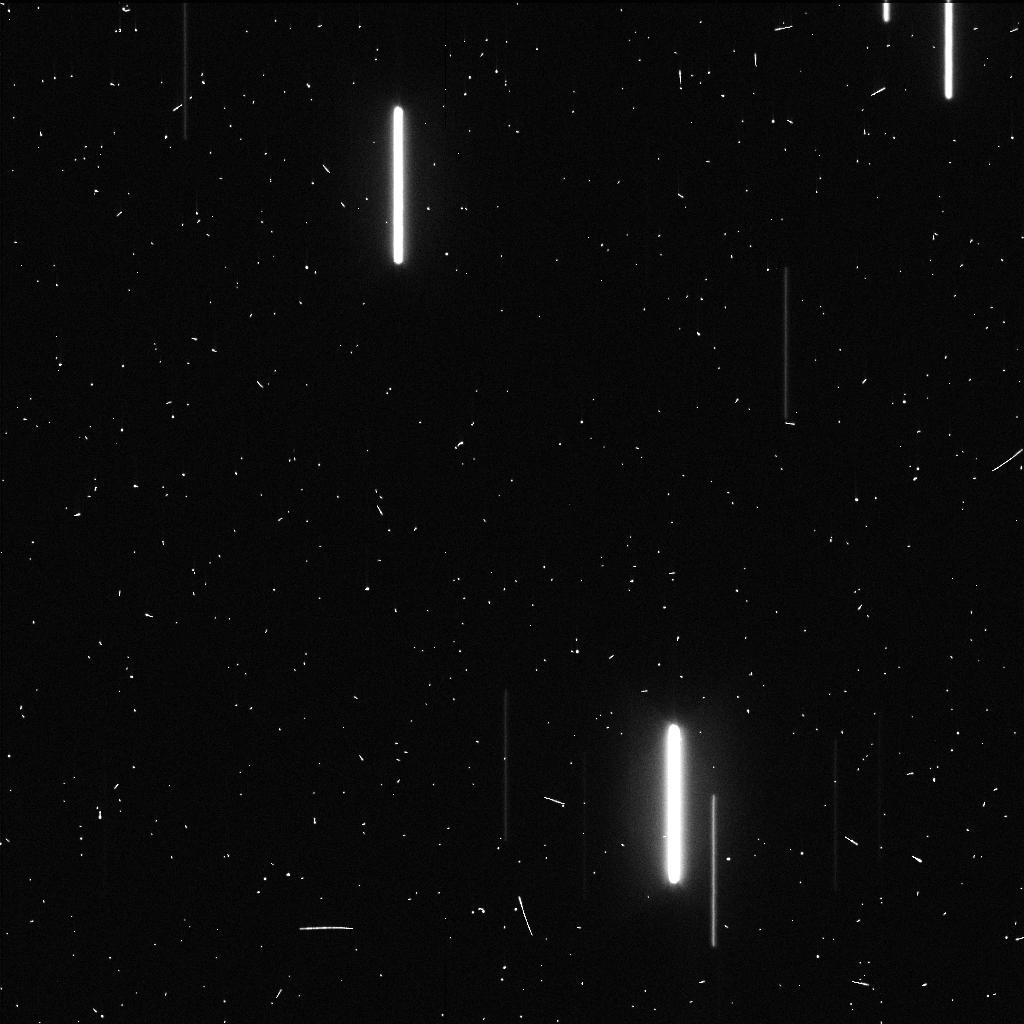
Target: KEPLER-62. Instrument: WFC3/UVIS. Filter: F350LP. Exposure: 2 min. Observation ID: idmea1xyq

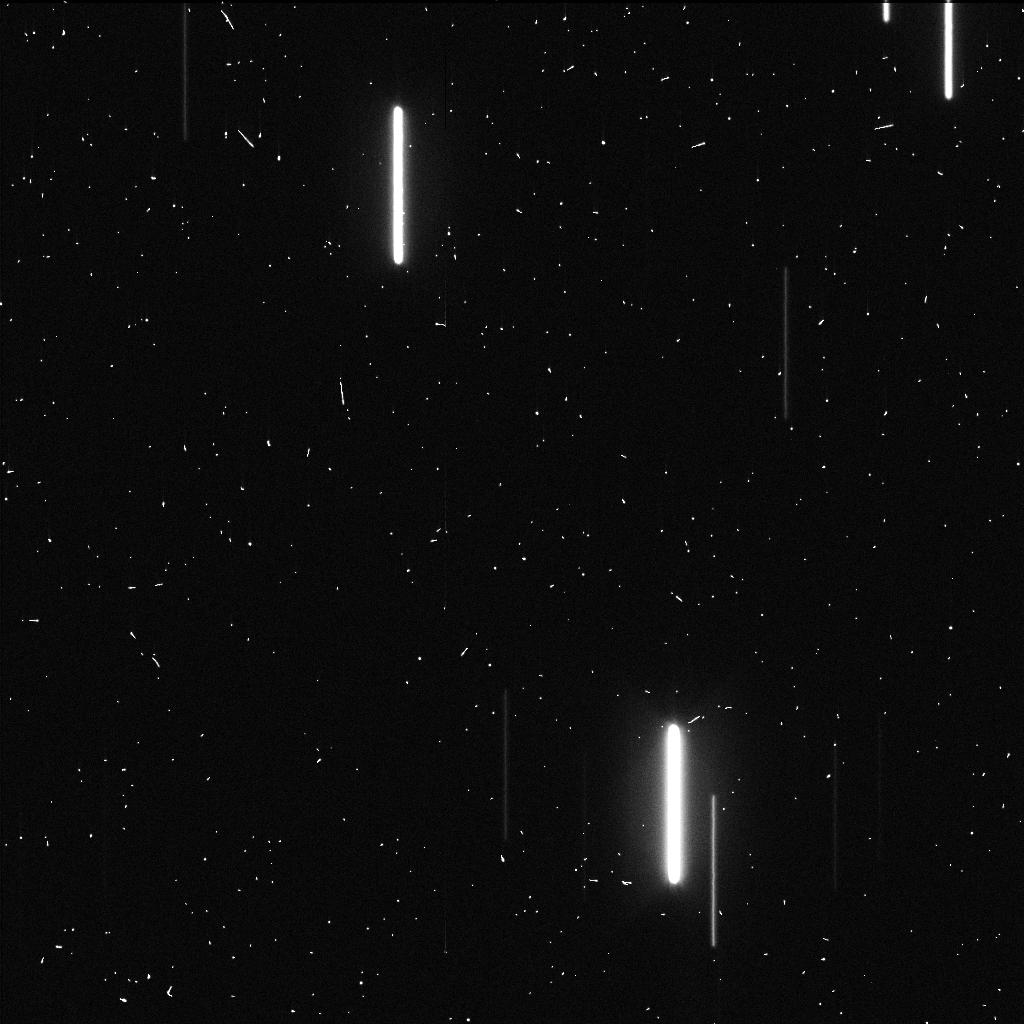
Target: KEPLER-62. Instrument: WFC3/UVIS. Filter: F350LP. Exposure: 2 min. Observation ID: idme01umq

Completing Keplers Mission to Determine the Frequency of Earth-like Planets (PI: Burke, Christopher J.)

The primary goal of NASA's Kepler mission is to estimate the frequency of Earth-sized planets orbiting in the habitable zone (HZ) of Sun-like stars (so called eta-Earth). Analysis of four years of Kepler data reveals an unprecedented population of more than 4400 planet candidates orbiting 3400 stars, however only a small subset of these (~13 planets) fall into the regime of near-Earth-sized and in the HZ of a solar-type star. By accounting properly for detection biases that limit the catalog completeness and reliability we can turn an observed population into an intrinsic population and achieve Kepler's prime mission goal. Our team have shown that uncertainties in HZ occurrence rates for solar-type stars for all analyses to date are dominated by systematic uncertainties. The robustness of the 13 high-value Earth-like planet candidates is questionable due to their long periods and small transit depths - the Kepler team estimate that perhaps 50% of these are real planets. The proposed HST observations provide a pilot study to measure the photometric time series of the high-value, temperate terrestrial planet candidate Kepler-62f in order to confirm that it is not a false alarm. Long-duration high-precision observations from HST of this kind have not been attempted before and therefore we opt to waive the proprietary period of data collected during this pilot study. Successful confirmation will pave the way for a future large program to examine all of the Kepler G dwarf habitable Earth-sized planets and drastically improve the accuracy of eta-Earth estimates.